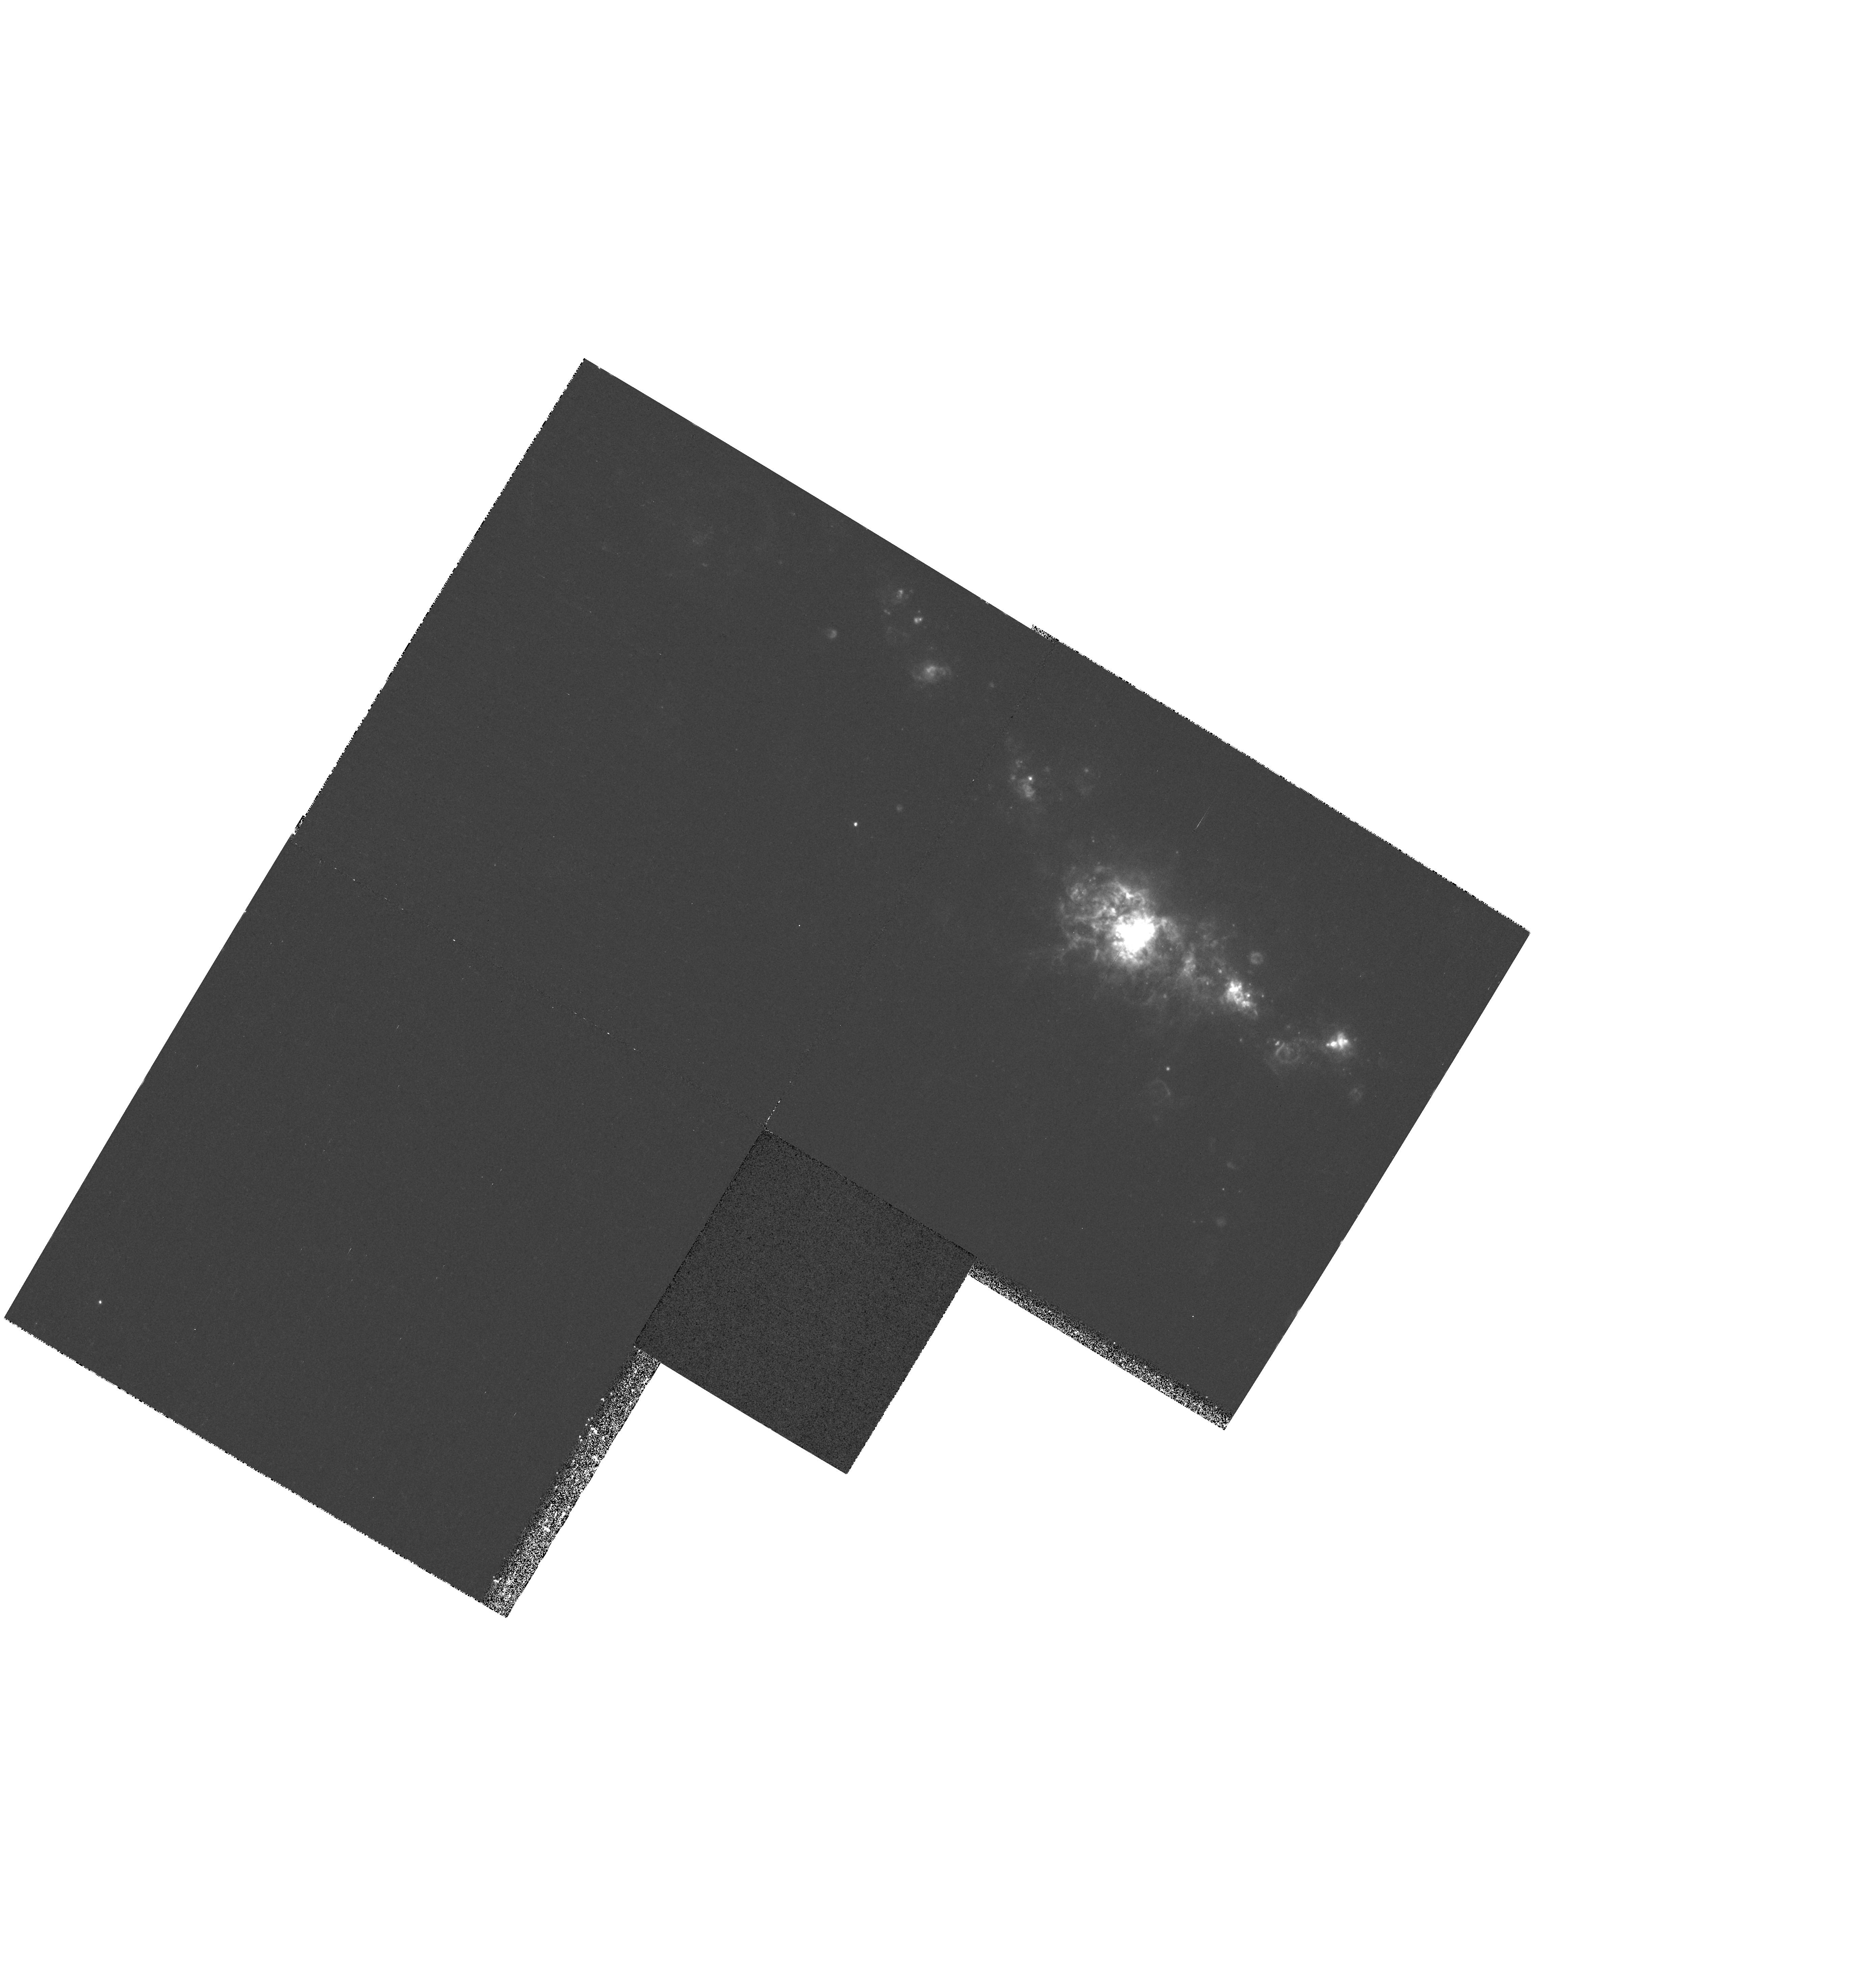
Target: NGC5461. Instrument: WFPC2/PC. Filter: F656N. Exposure: 23 min. Observation ID: hst_6829_01_wfpc2_pc_f656n_u4dn01

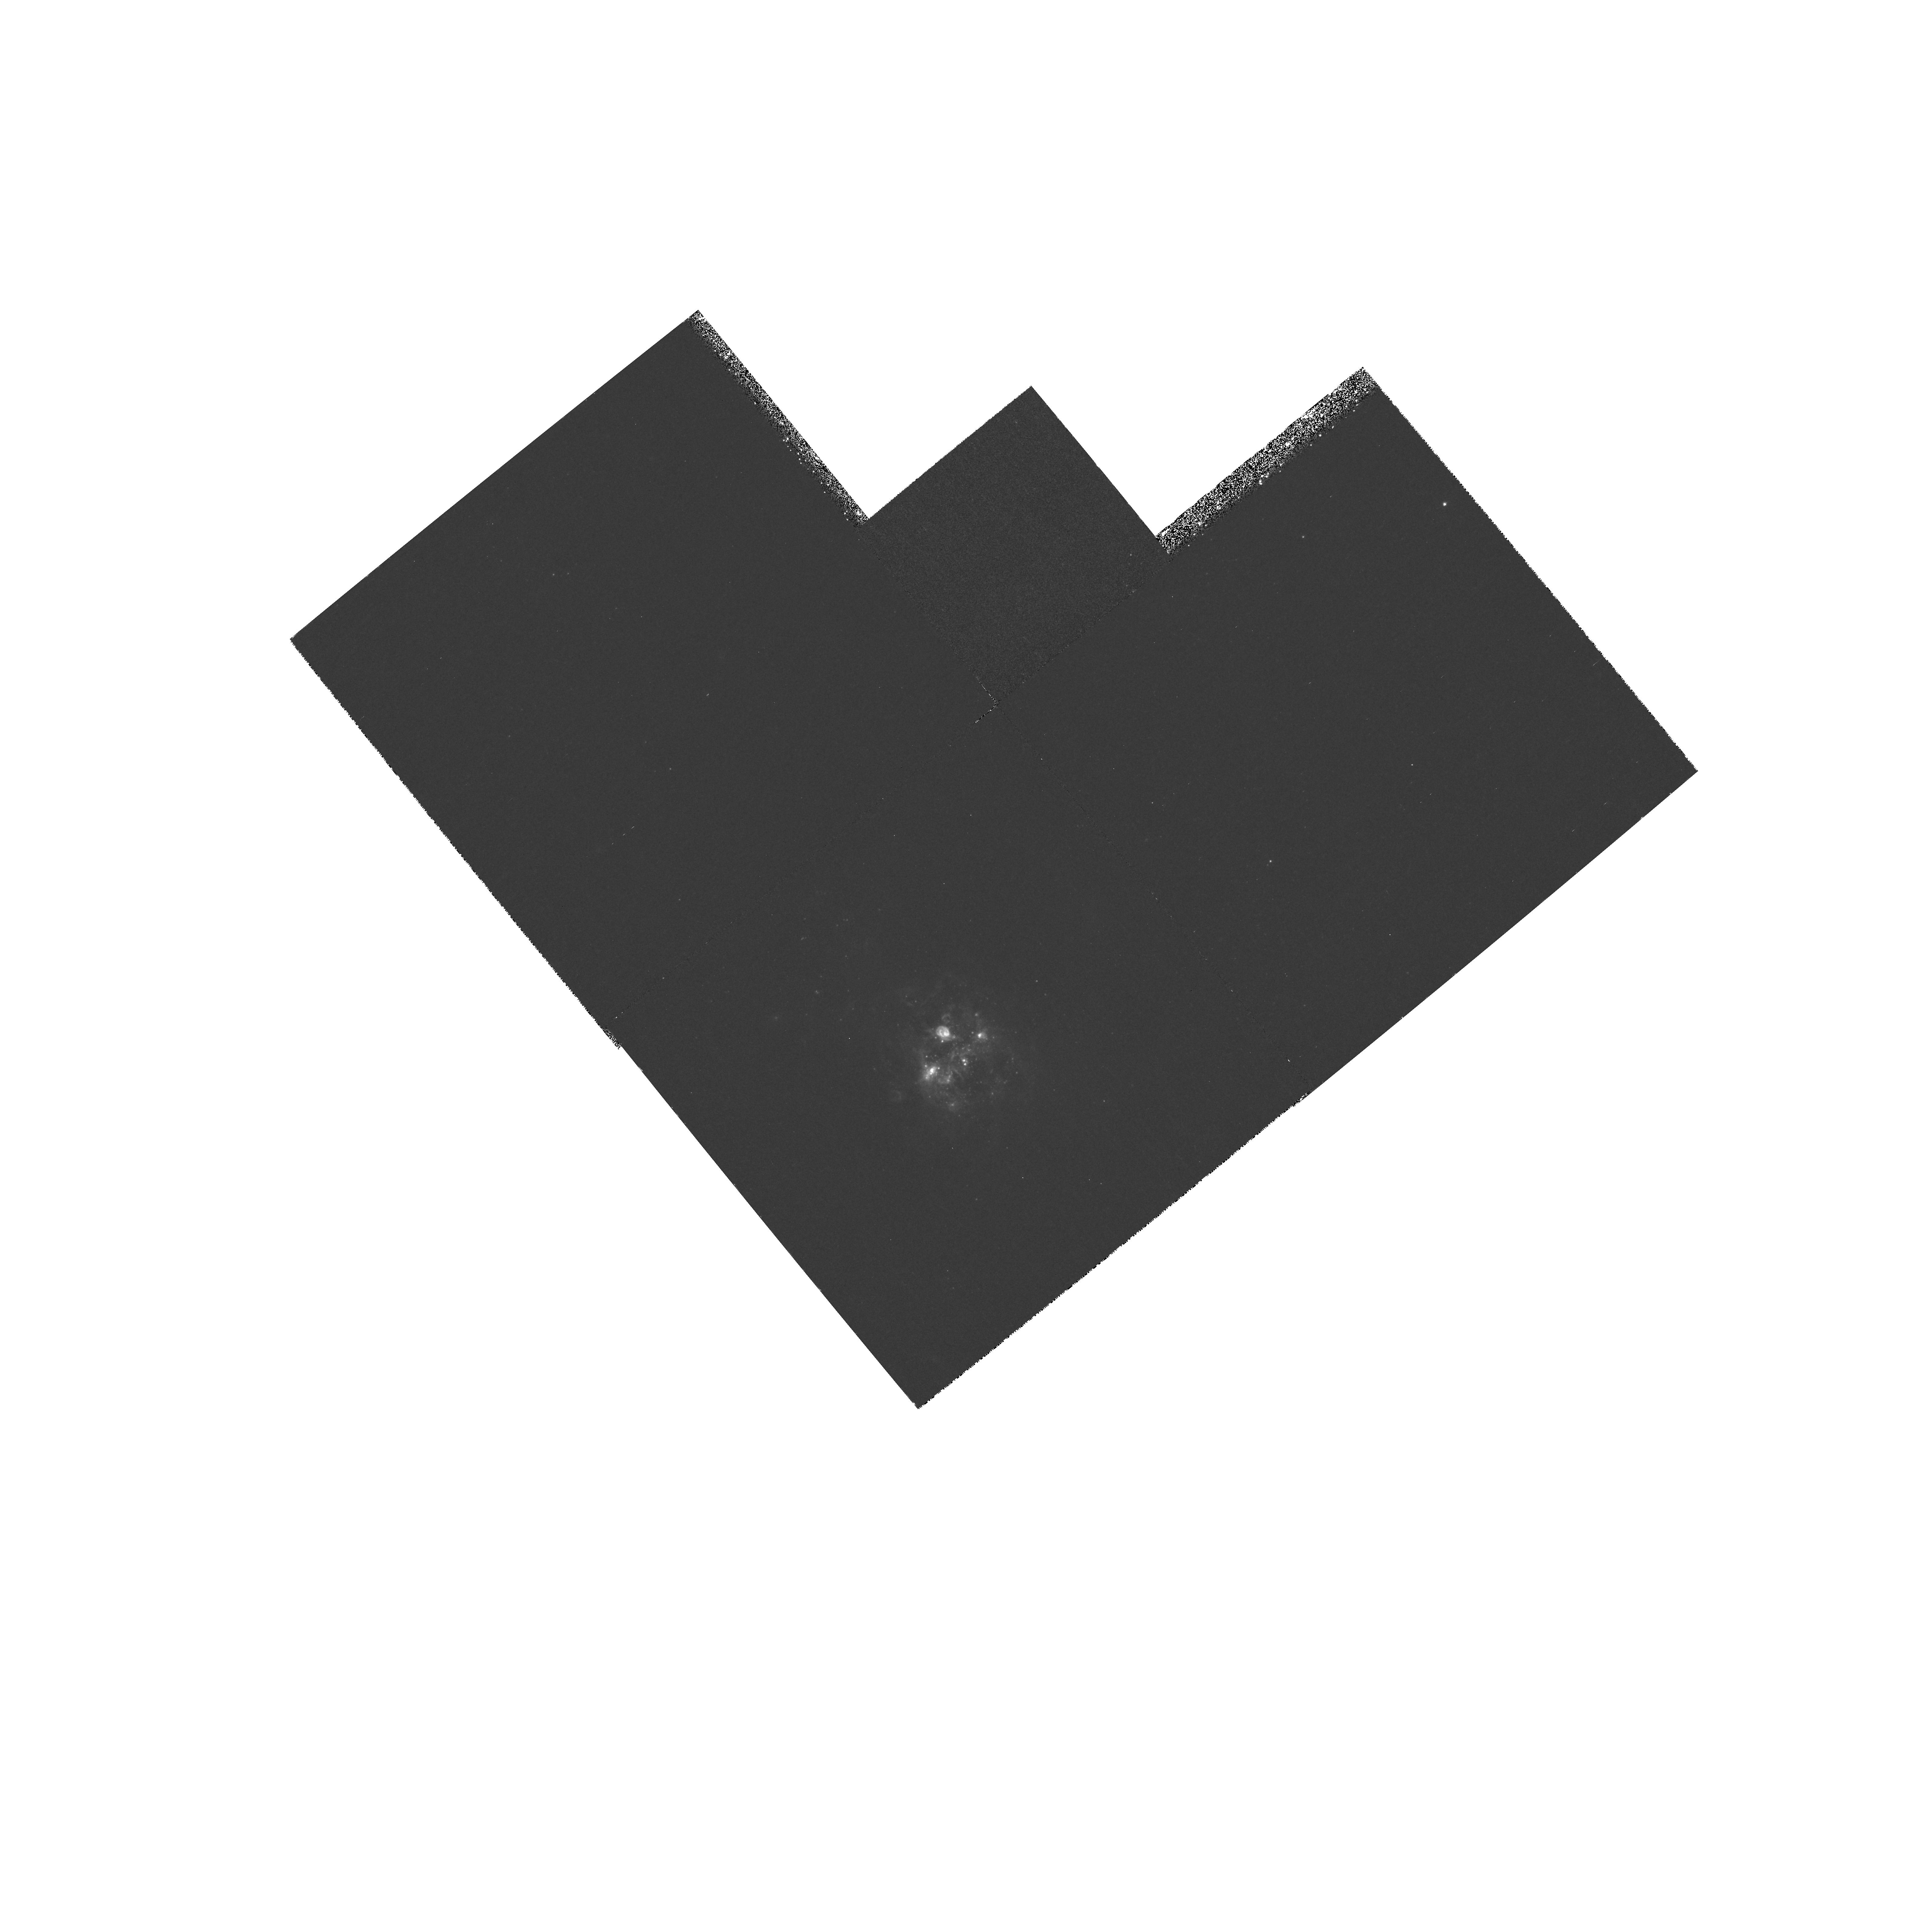
Target: NGC5471. Instrument: WFPC2/PC. Filter: F673N. Exposure: 40 min. Observation ID: hst_6829_03_wfpc2_pc_f673n_u4dn03

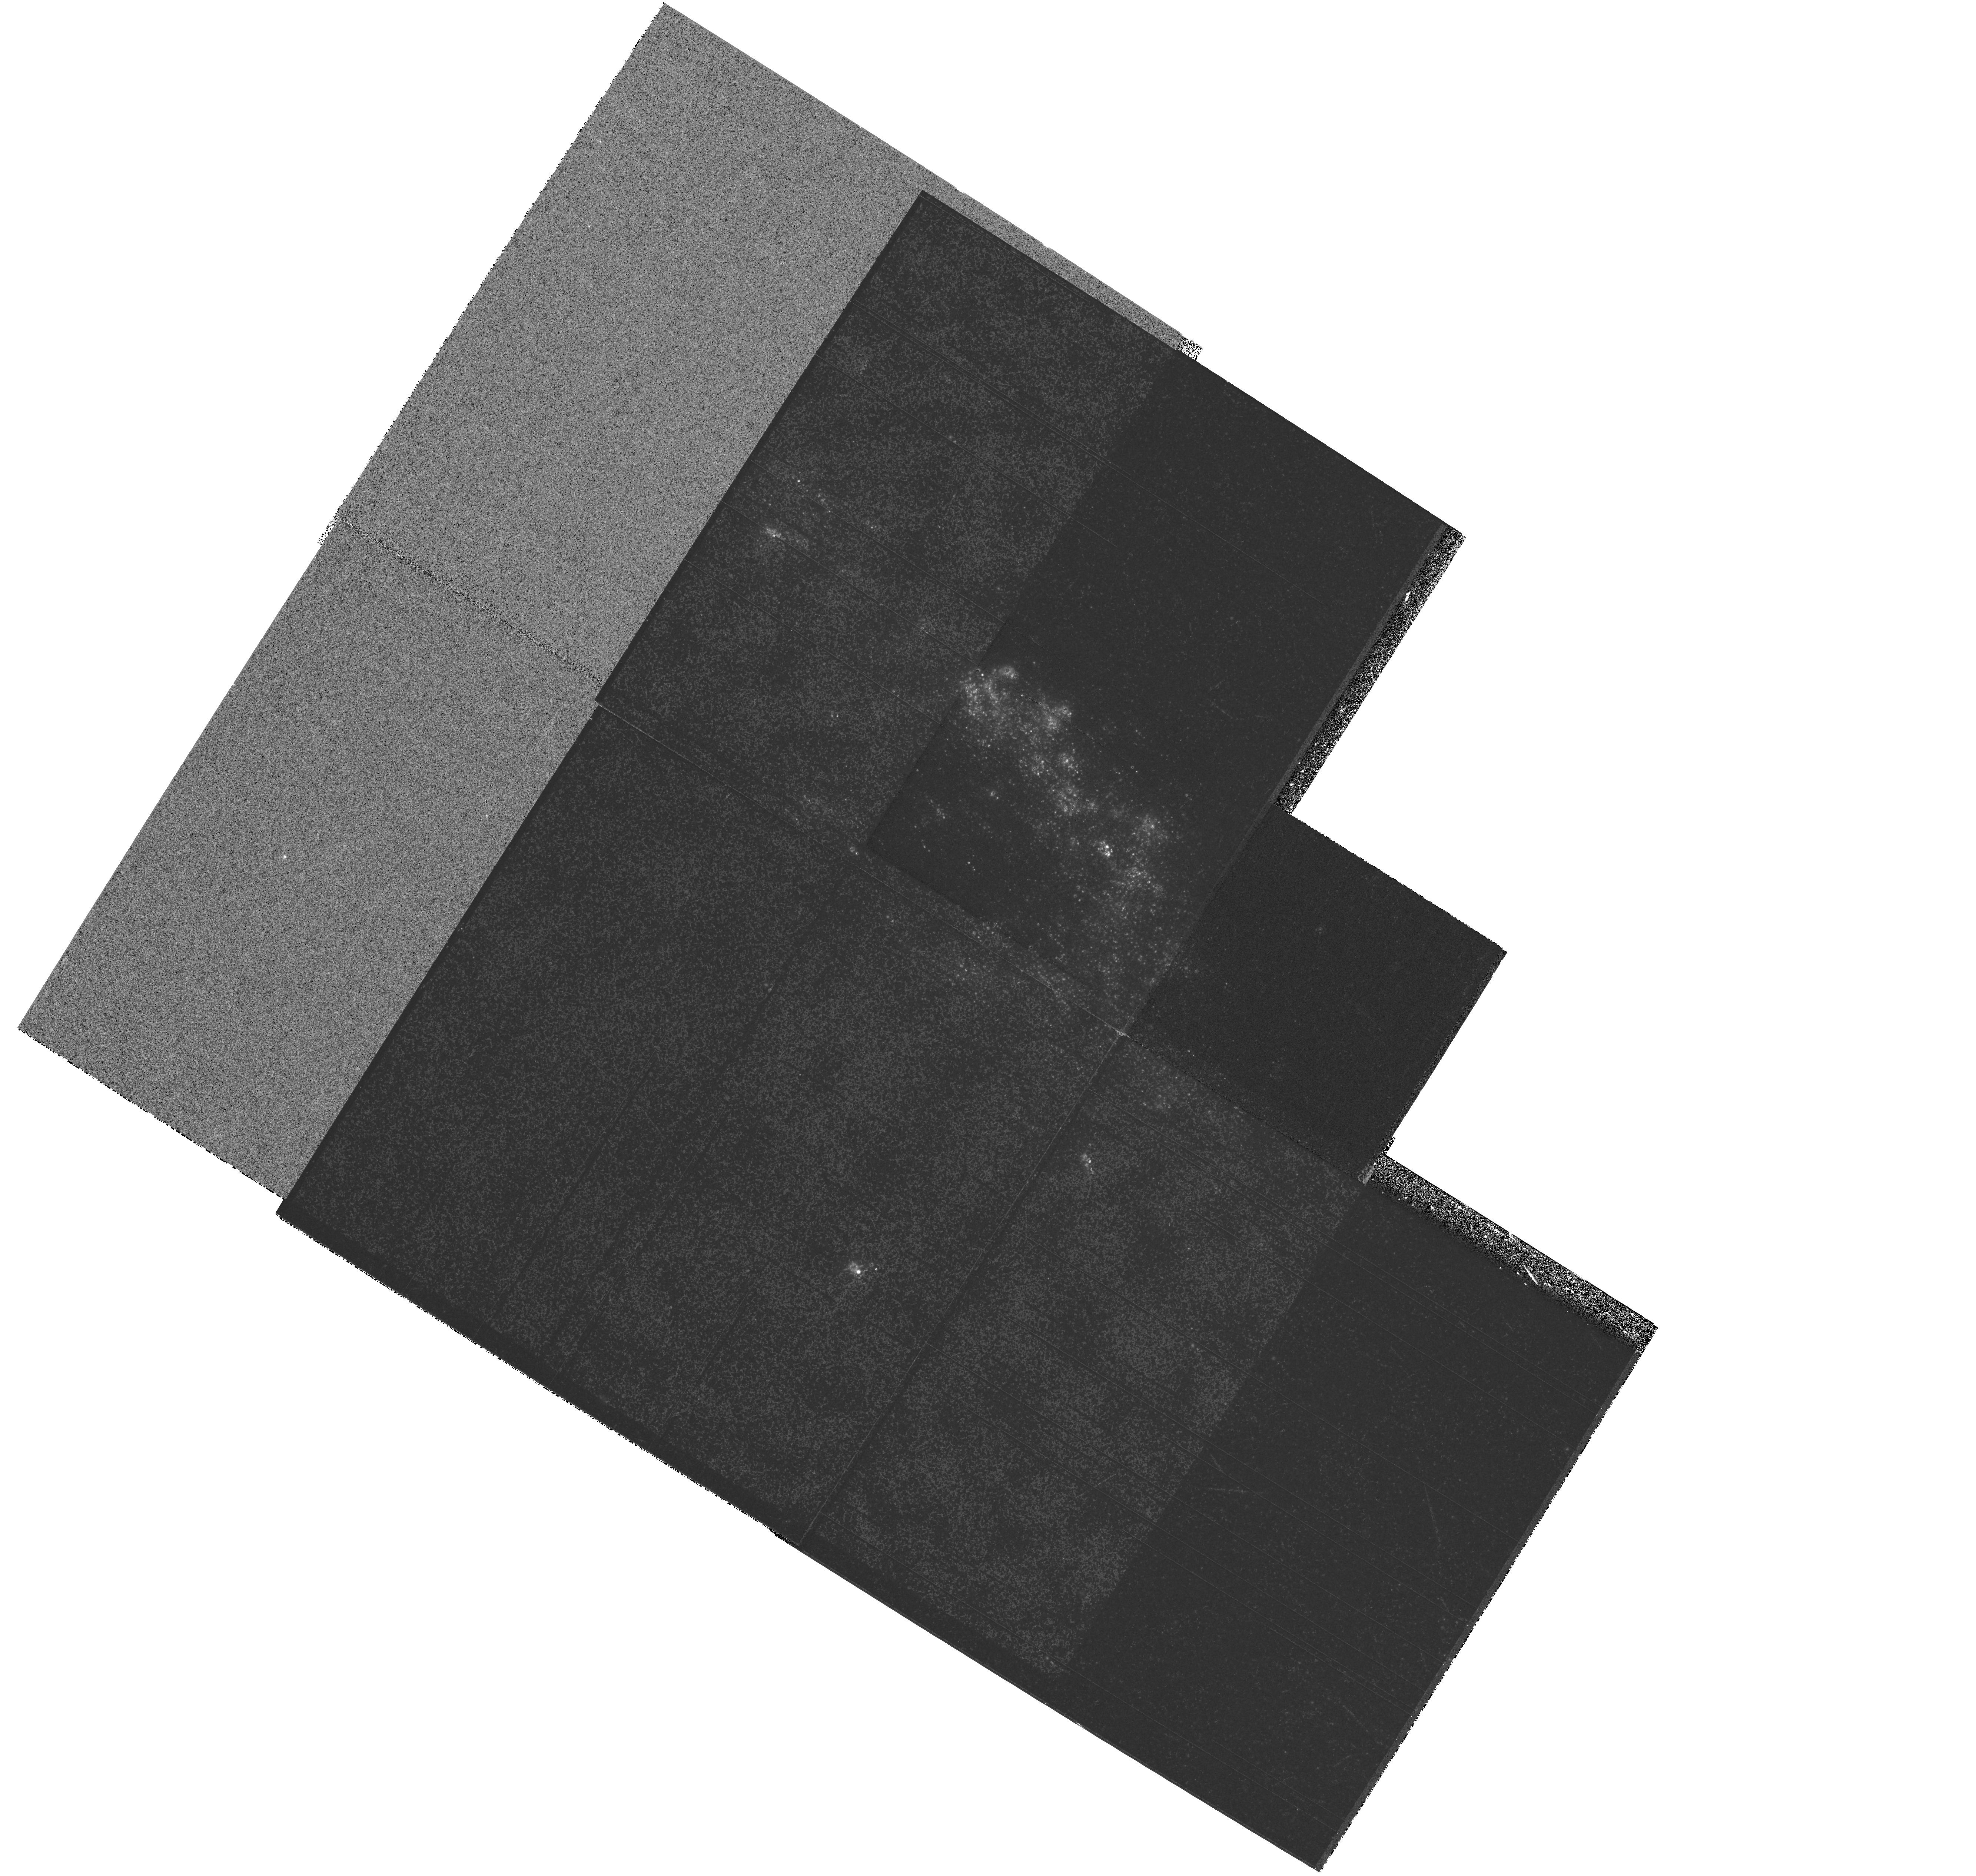
Target: MULTIPLE. Instrument: WFPC2/PC. Filter: F547M. Exposure: 24 min. Observation ID: hst_6829_02_wfpc2_pc_f547m_u4dn02

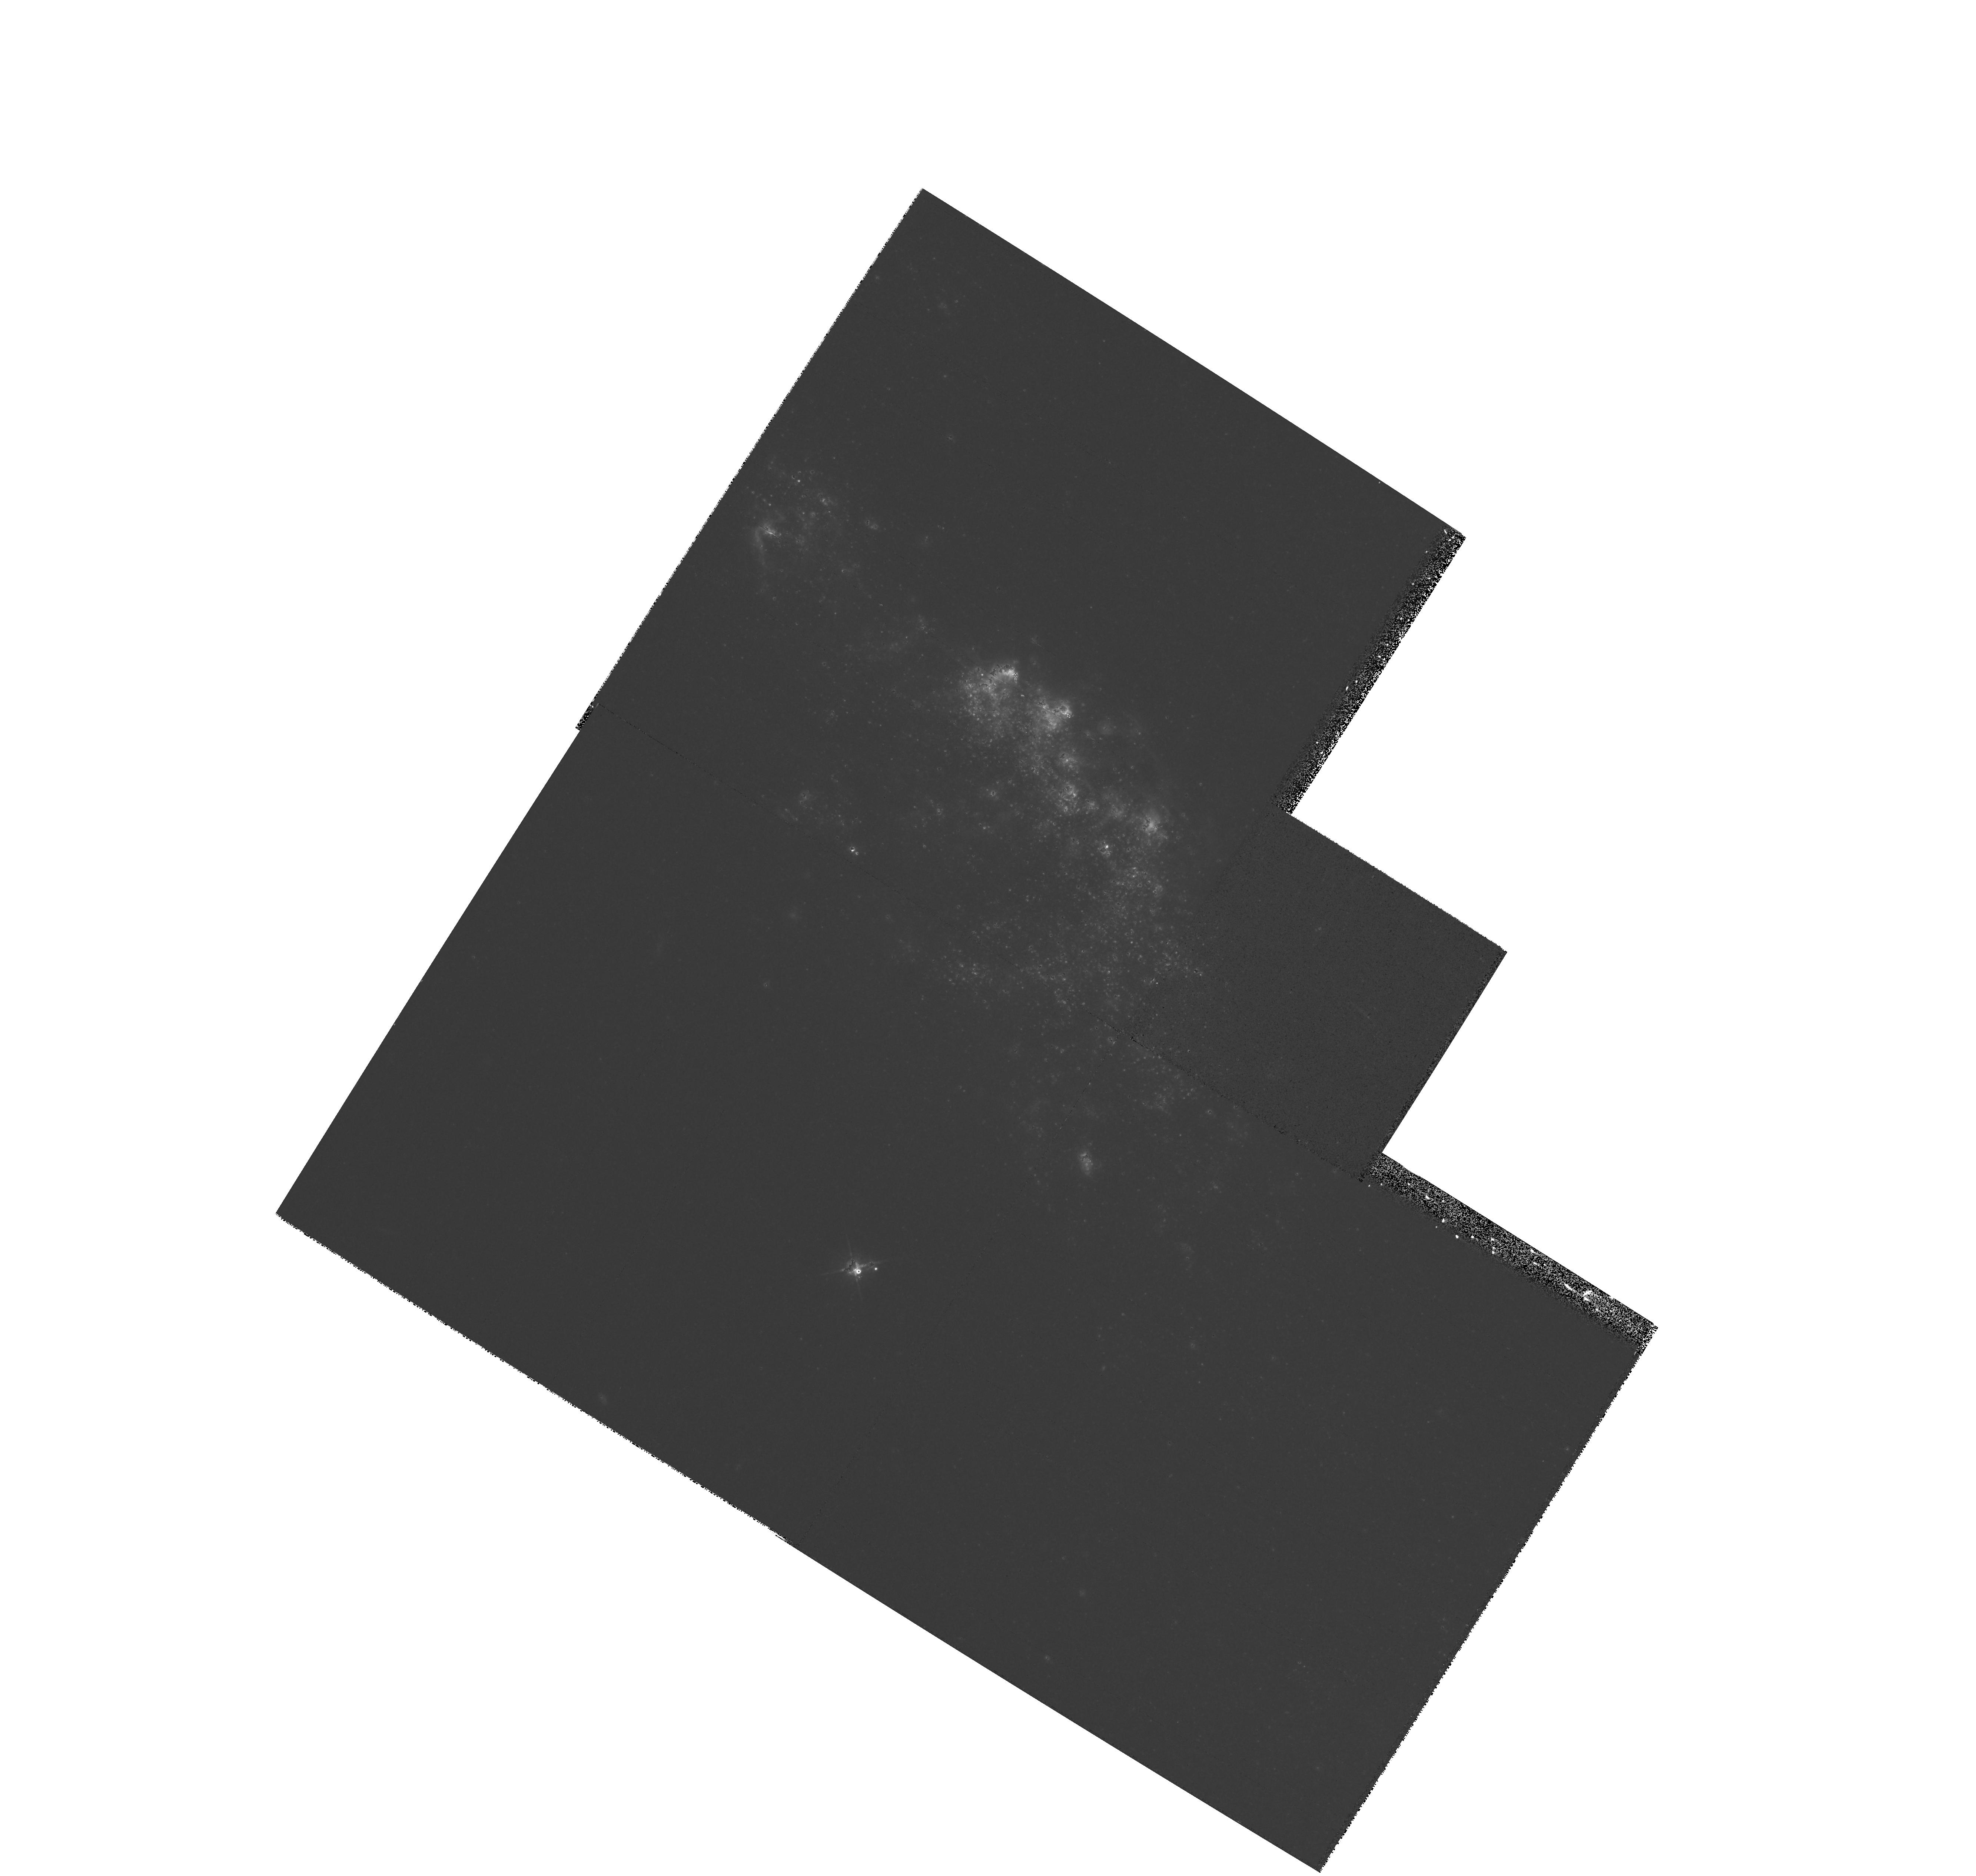
Target: NGC5462. Instrument: WFPC2/PC. Filter: F675W. Exposure: 15 min. Observation ID: hst_6829_02_wfpc2_pc_f675w_u4dn02

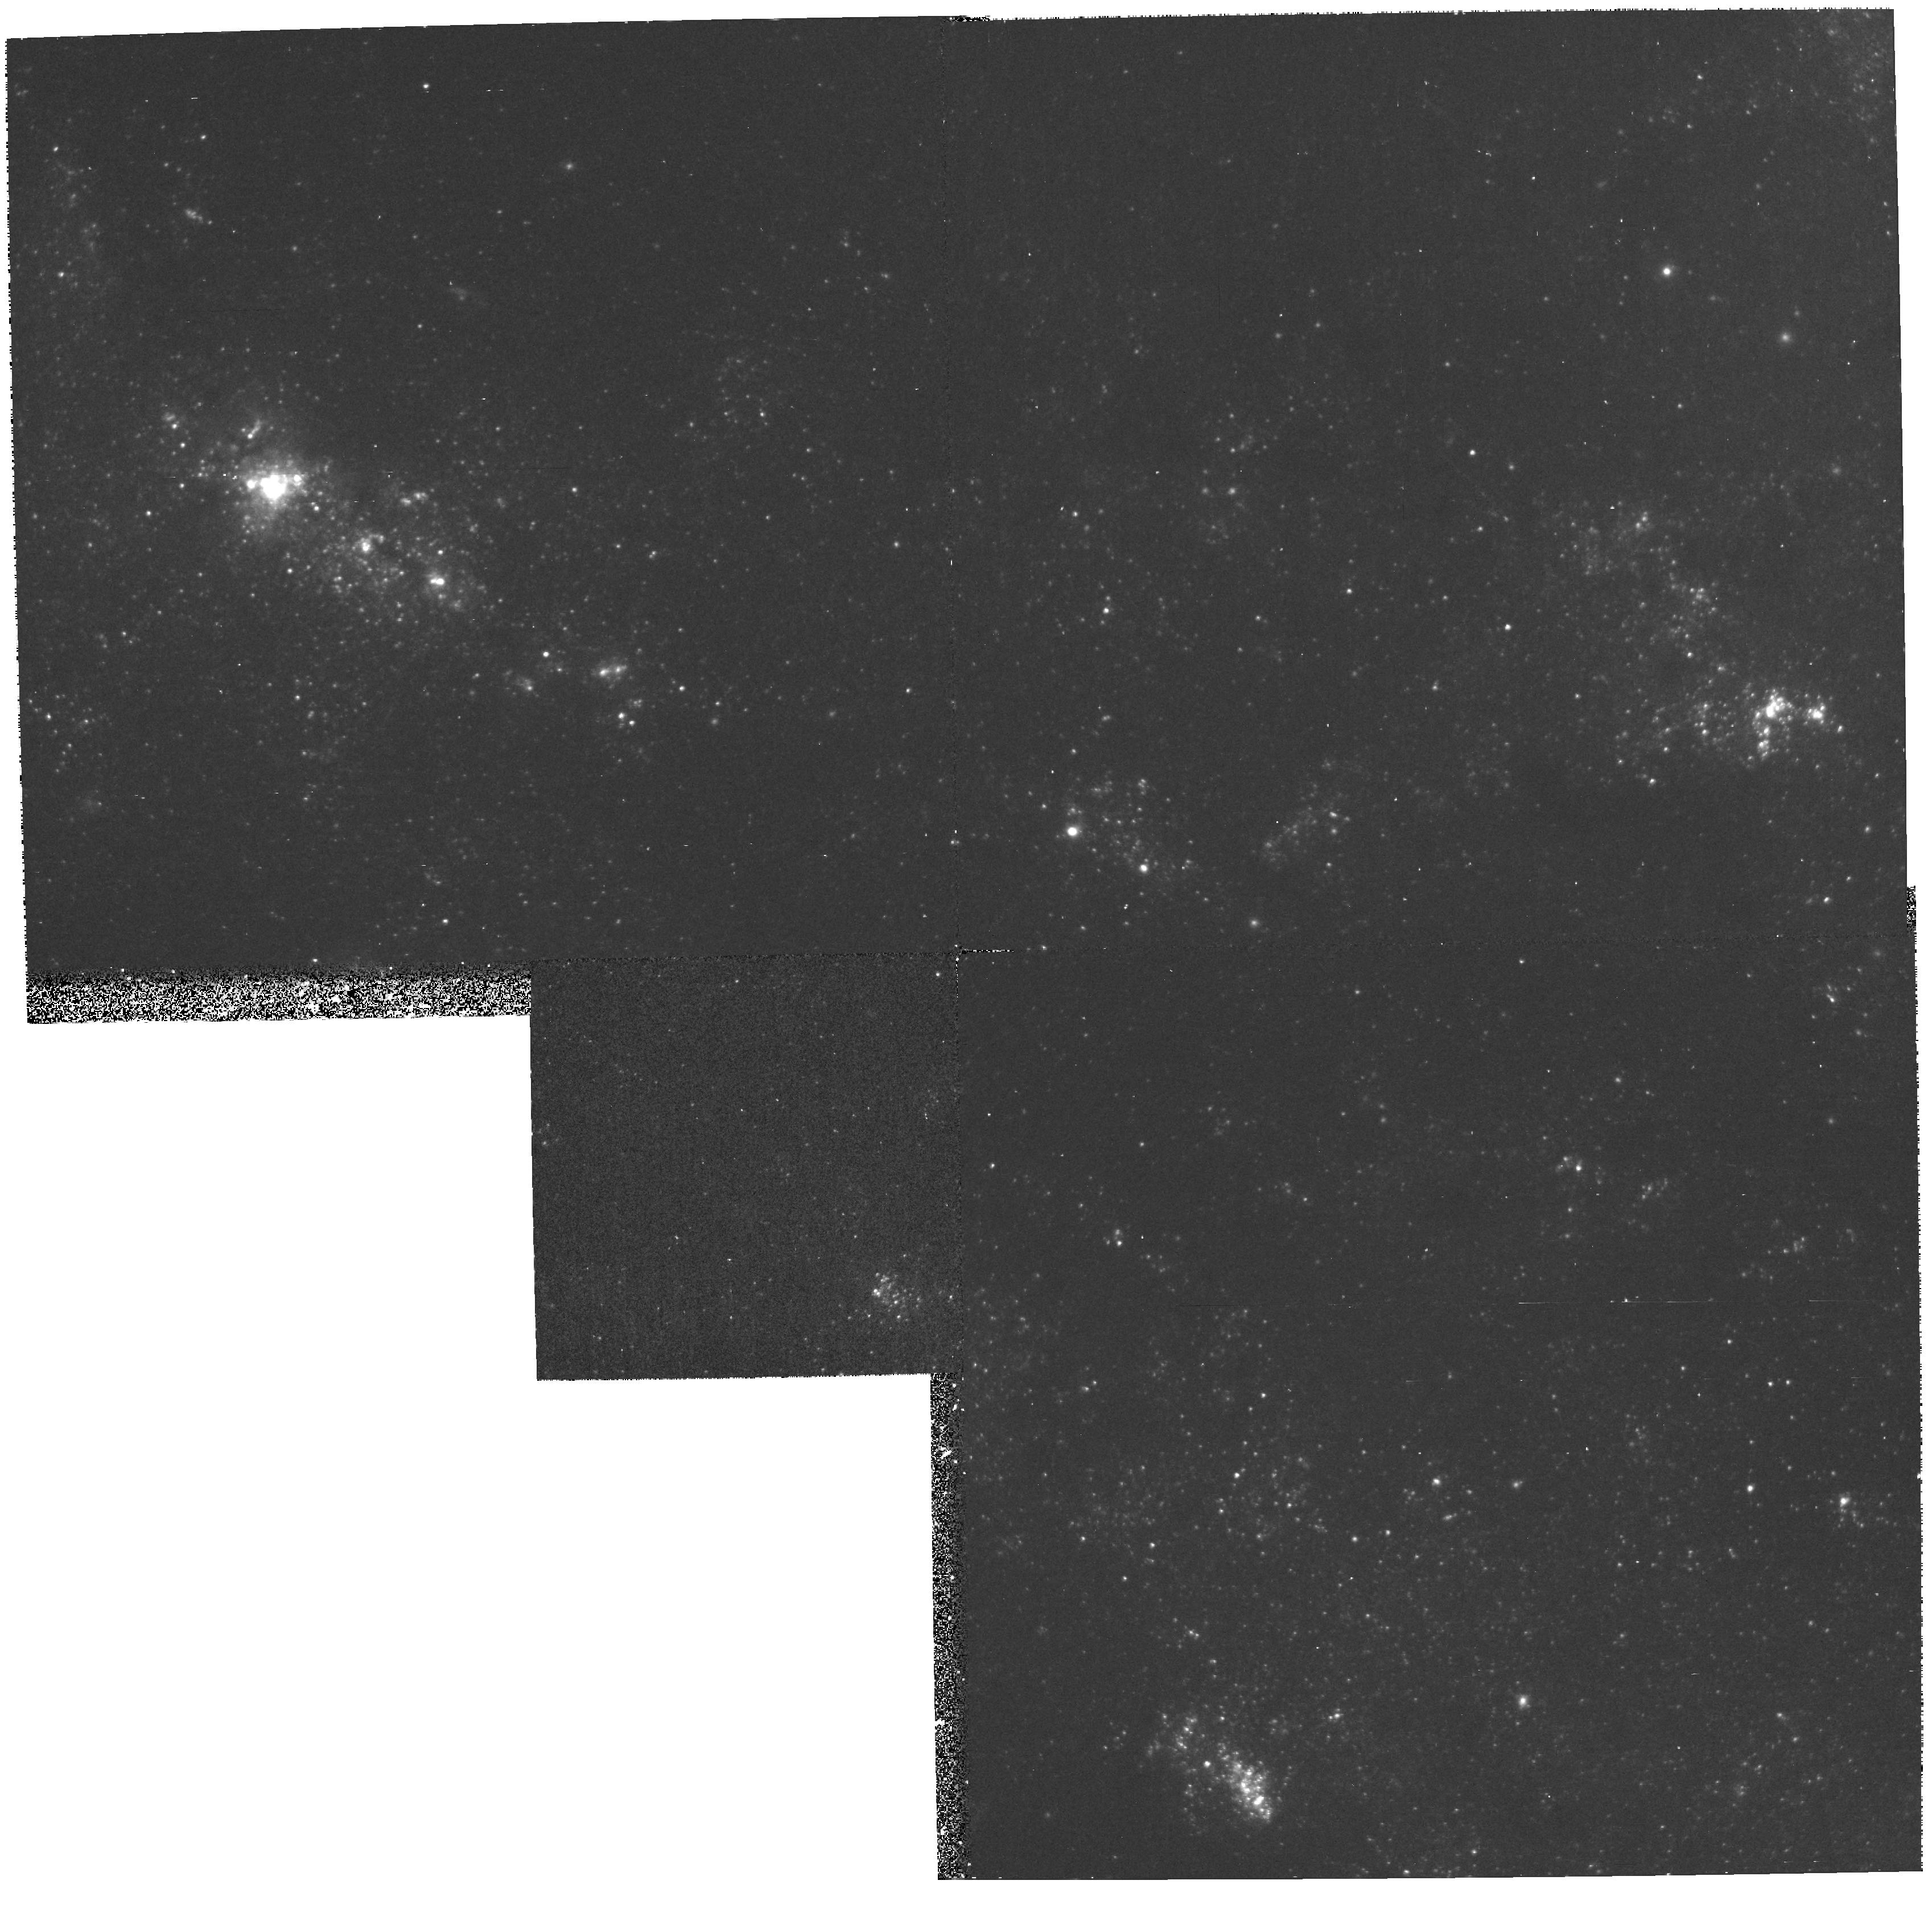
Target: NGC5461-NEW. Instrument: WFPC2/PC. Filter: F547M. Exposure: 17 min. Observation ID: hst_6829_51_wfpc2_pc_f547m_u4dn51

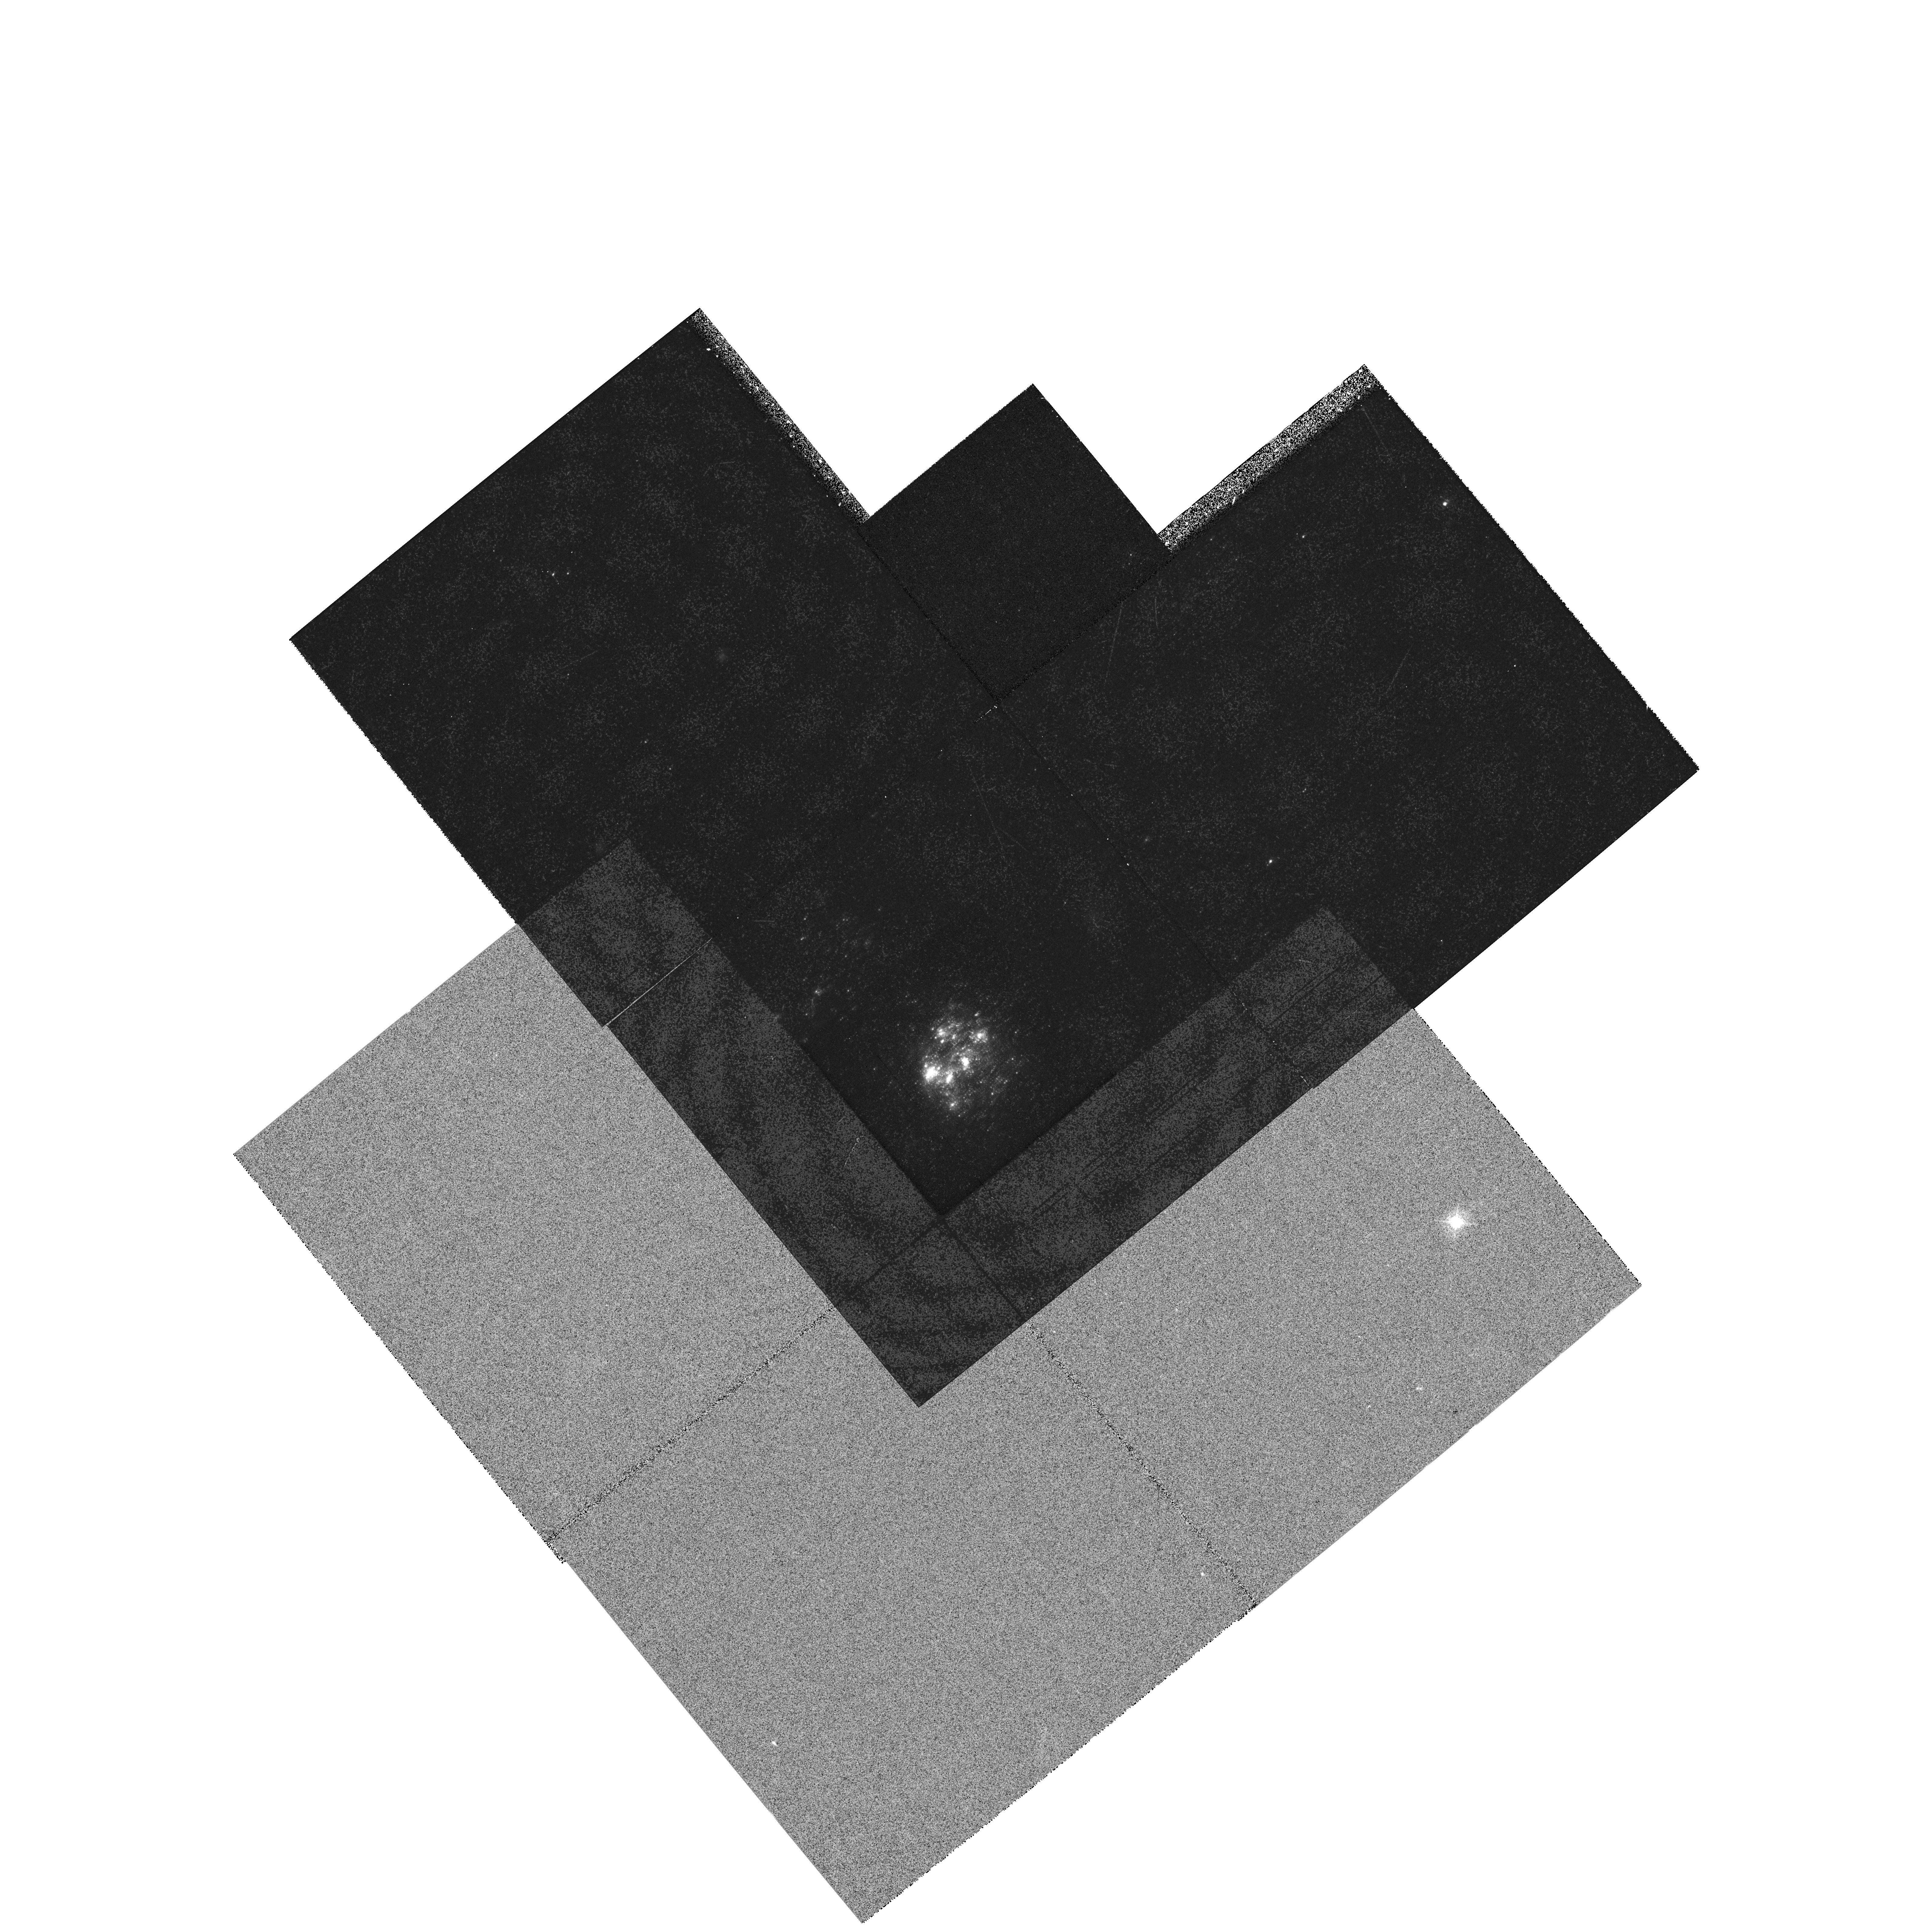
Target: NGC5471. Instrument: WFPC2/PC. Filter: F547M. Exposure: 24 min. Observation ID: hst_6829_03_wfpc2_pc_f547m_u4dn03

The Luminous Giant HII Regions in M101 (PI: Chu, You-Hua)

Giant HII regions span a luminosity range of 10^39-10^41 ergs s^-1. At the high end of this range are the three luminous giant HII regions in M101, NGC 5461, NGC 5462, and NGC 5471. The luminosities of these regions rival those of nuclear starburst regions. Only low-resolution data are available up to now, hence intriguing phenomena can be diagnosed but not studied in detail. Therefore, we request WFPC2 images of these three giant HII regions in M101, in order to study the structure of the ionized interstellar medium and the properties of the stellar content with the highest resolution. The results will help us understand starburst process and the formation of clusters.